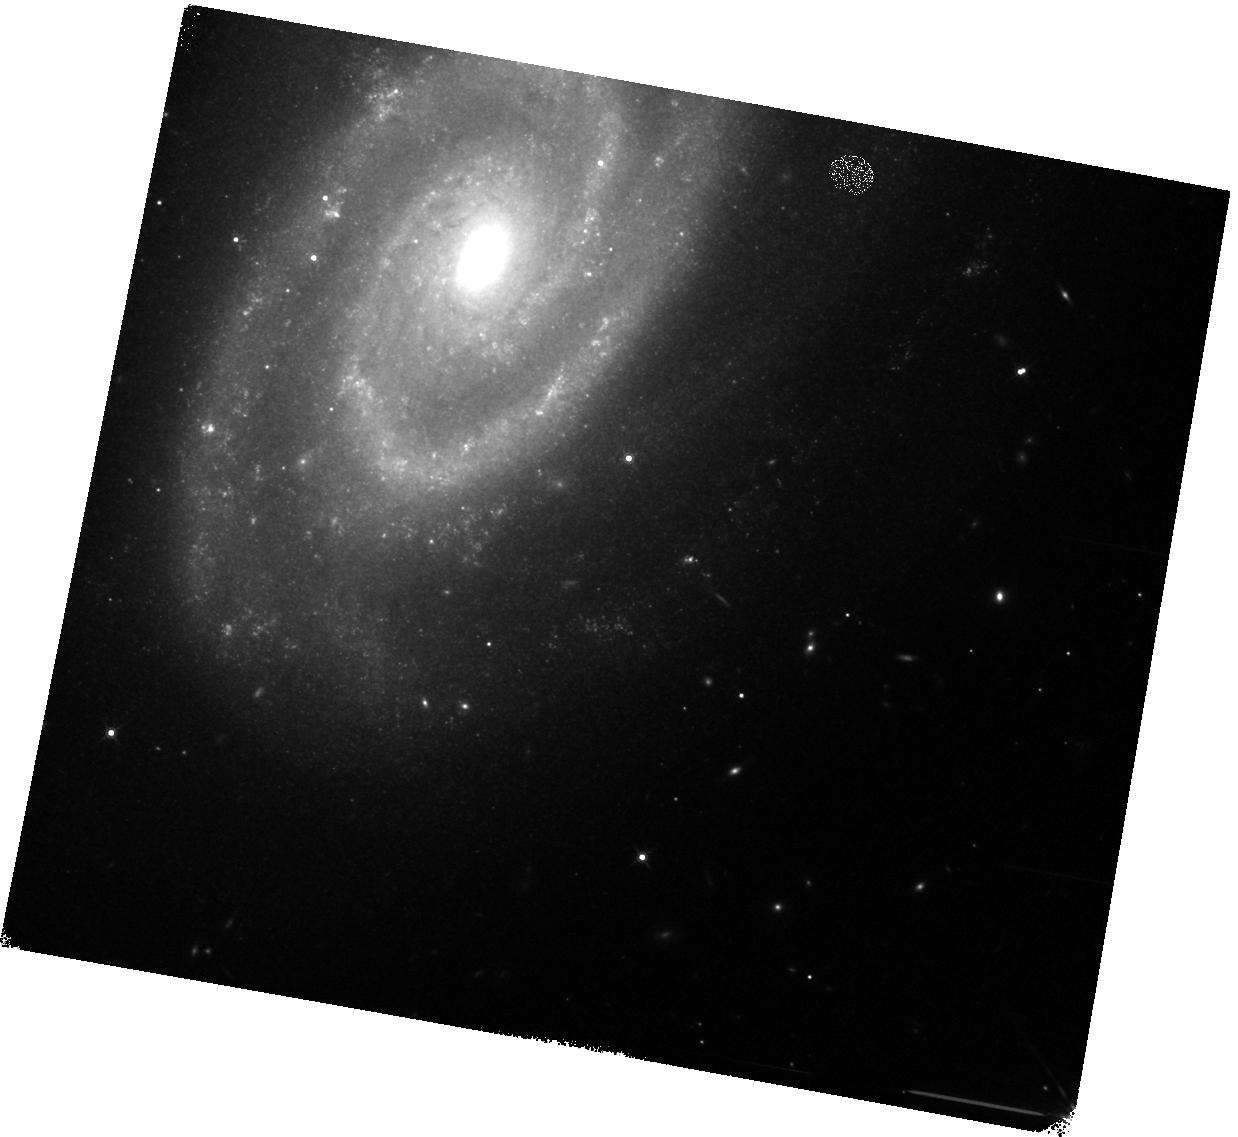
Target: SN-2017ERP. Instrument: WFC3/IR. Filter: F160W. Exposure: 8 min. Observation ID: hst_15686_01_wfc3_ir_f160w_idys01

A near-IR spectrum of the old Type Ia SN 2017erp (PI: Graur, Or)

We ask for 1 orbit of WFC3/IR+G141 to acquire a spectrum of a Type Ia supernova (SN Ia) >500 days after maximum light. The SN in question, SN 2017erp, is one that we have been following along with several other SNe Ia with HST in F160W and F350LP. These observations have revealed a plateau in the F160W (H) band, after which the light curve once again begins to decline. Several works have published near-IR spectra of SNe Ia taken during this plateau, but no near-IR spectrum of a SN Ia exists at >500 days, during the second decline phase. The spectrum we will acquire through this proposal will be the first such spectrum for a SN Ia; reveal why SNe Ia transition from the plateau to the decline phase; and complete our analysis.